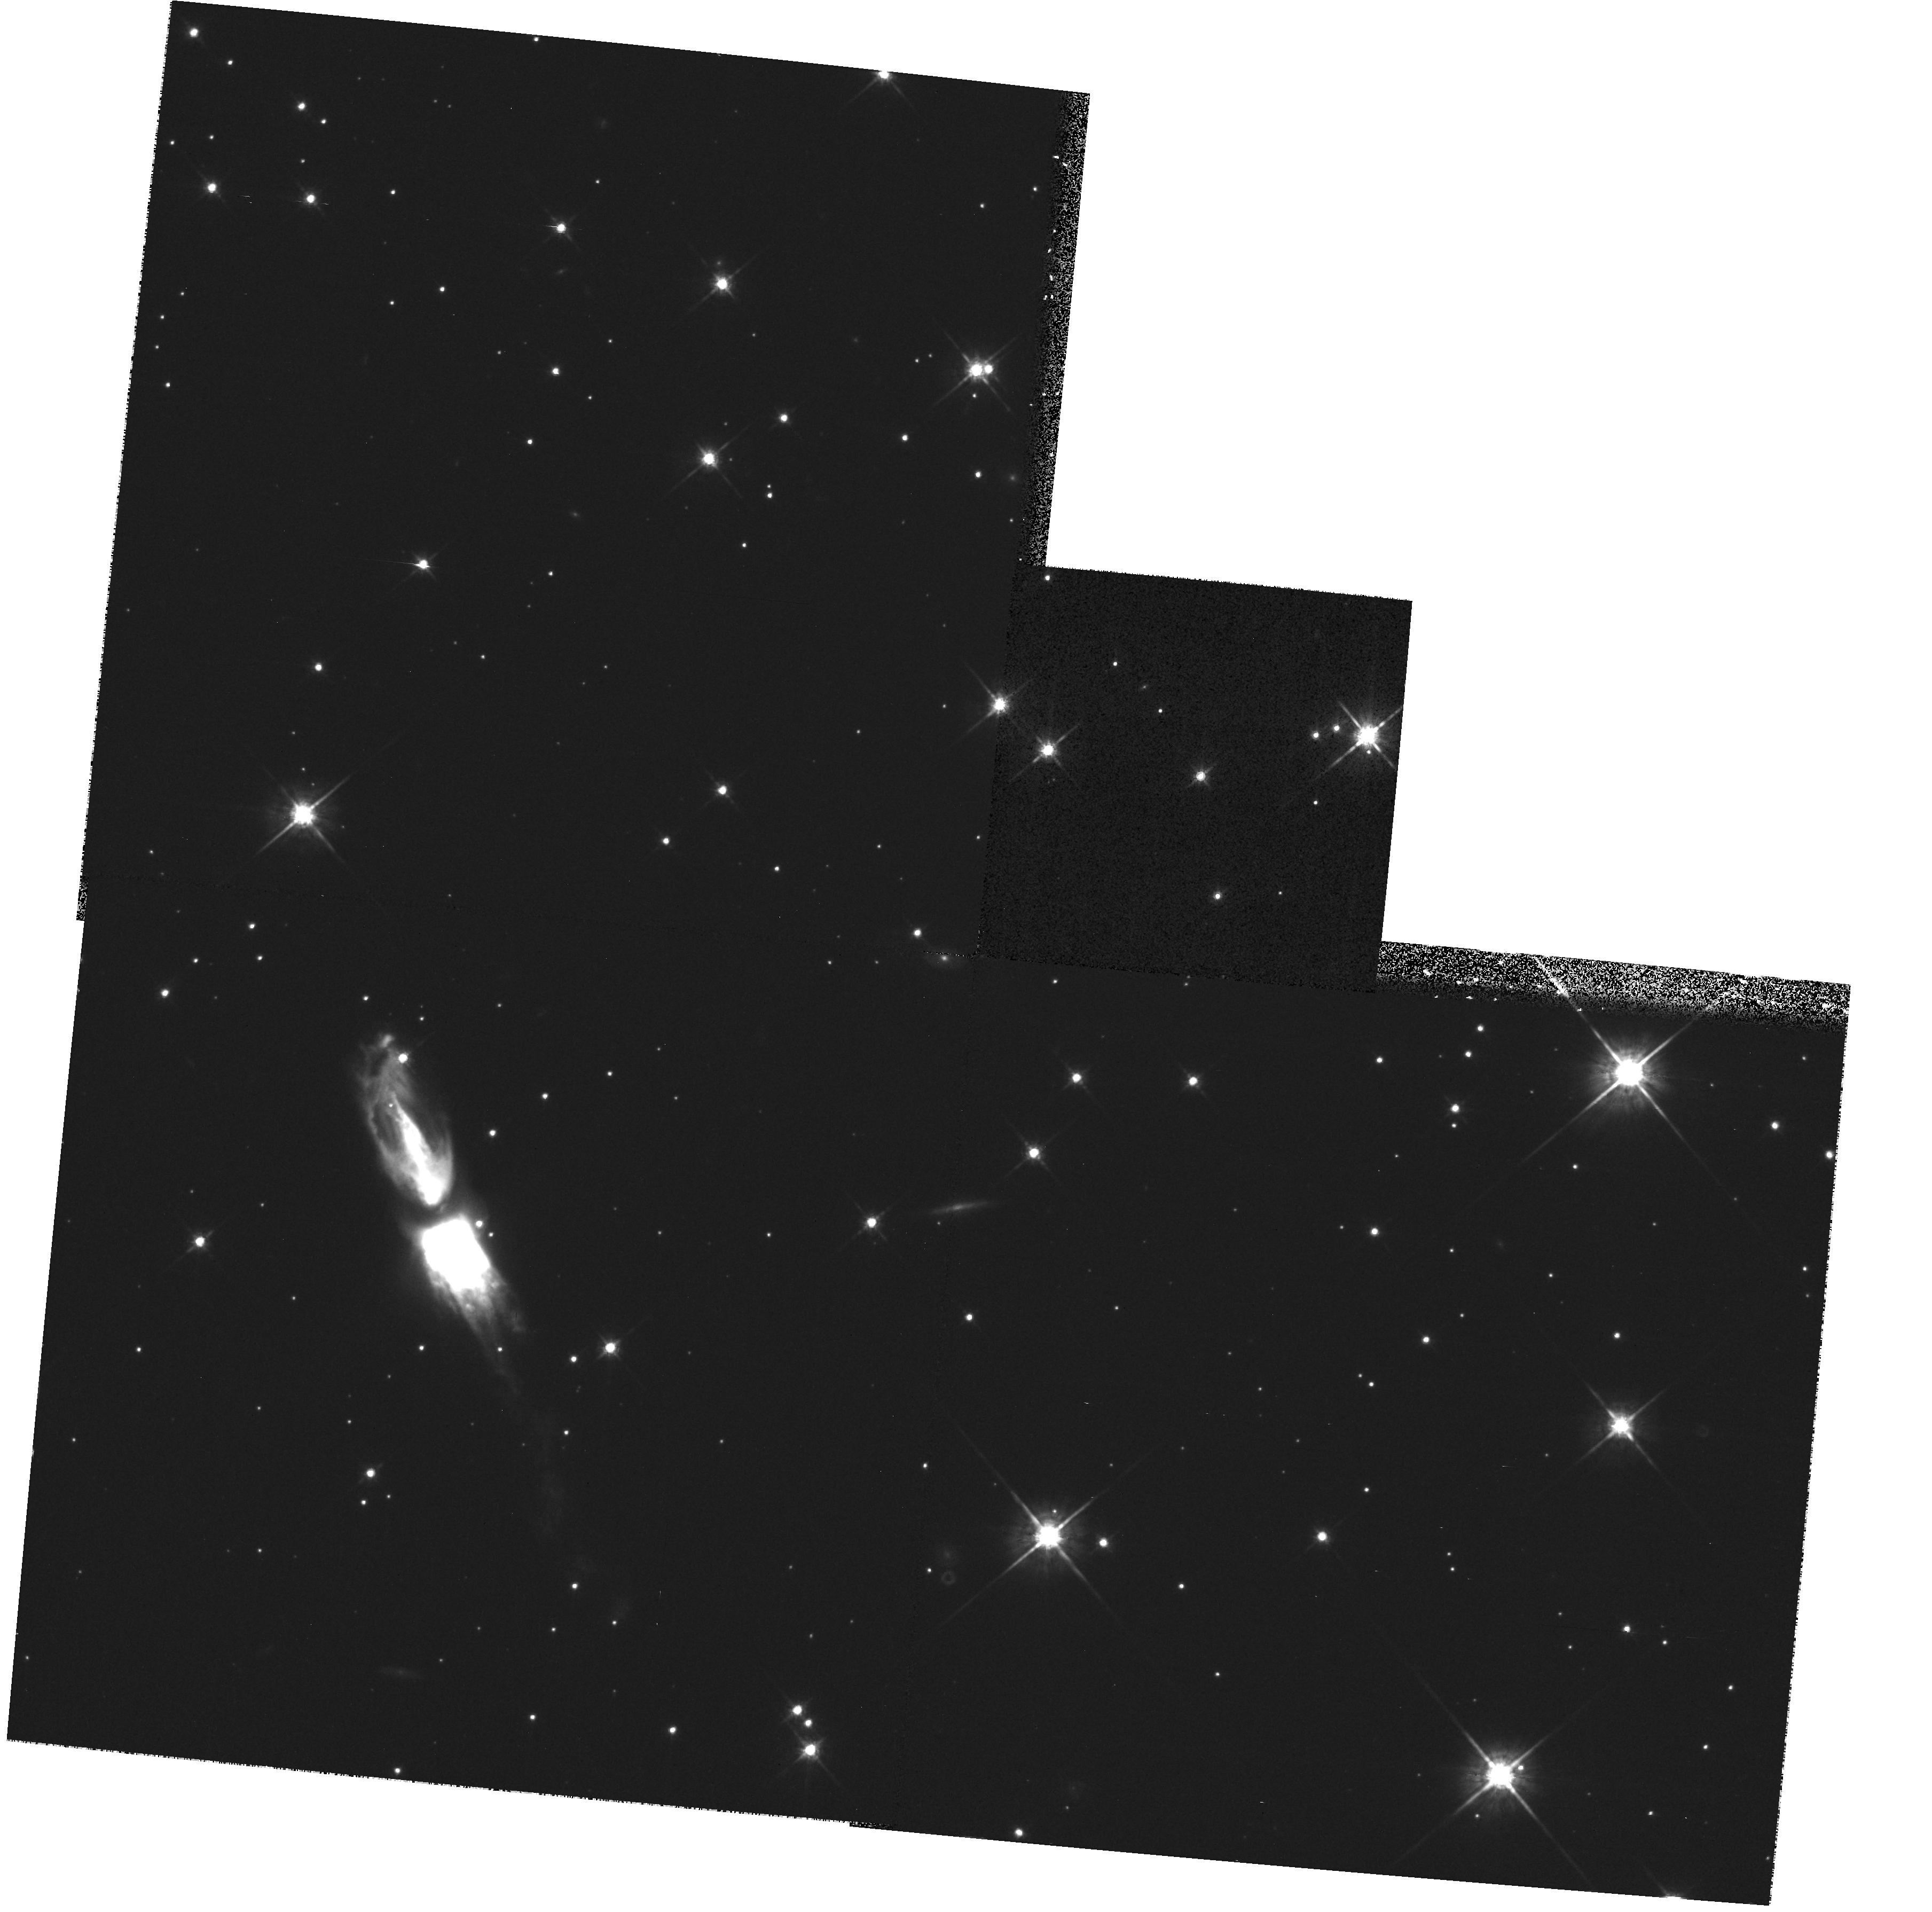
Target: QXPUP
Instrument: WFPC2/PC
Filter: F791W
Exposure: 15 min
Observation ID: hst_8326_51_wfpc2_pc_f791w_u5h051

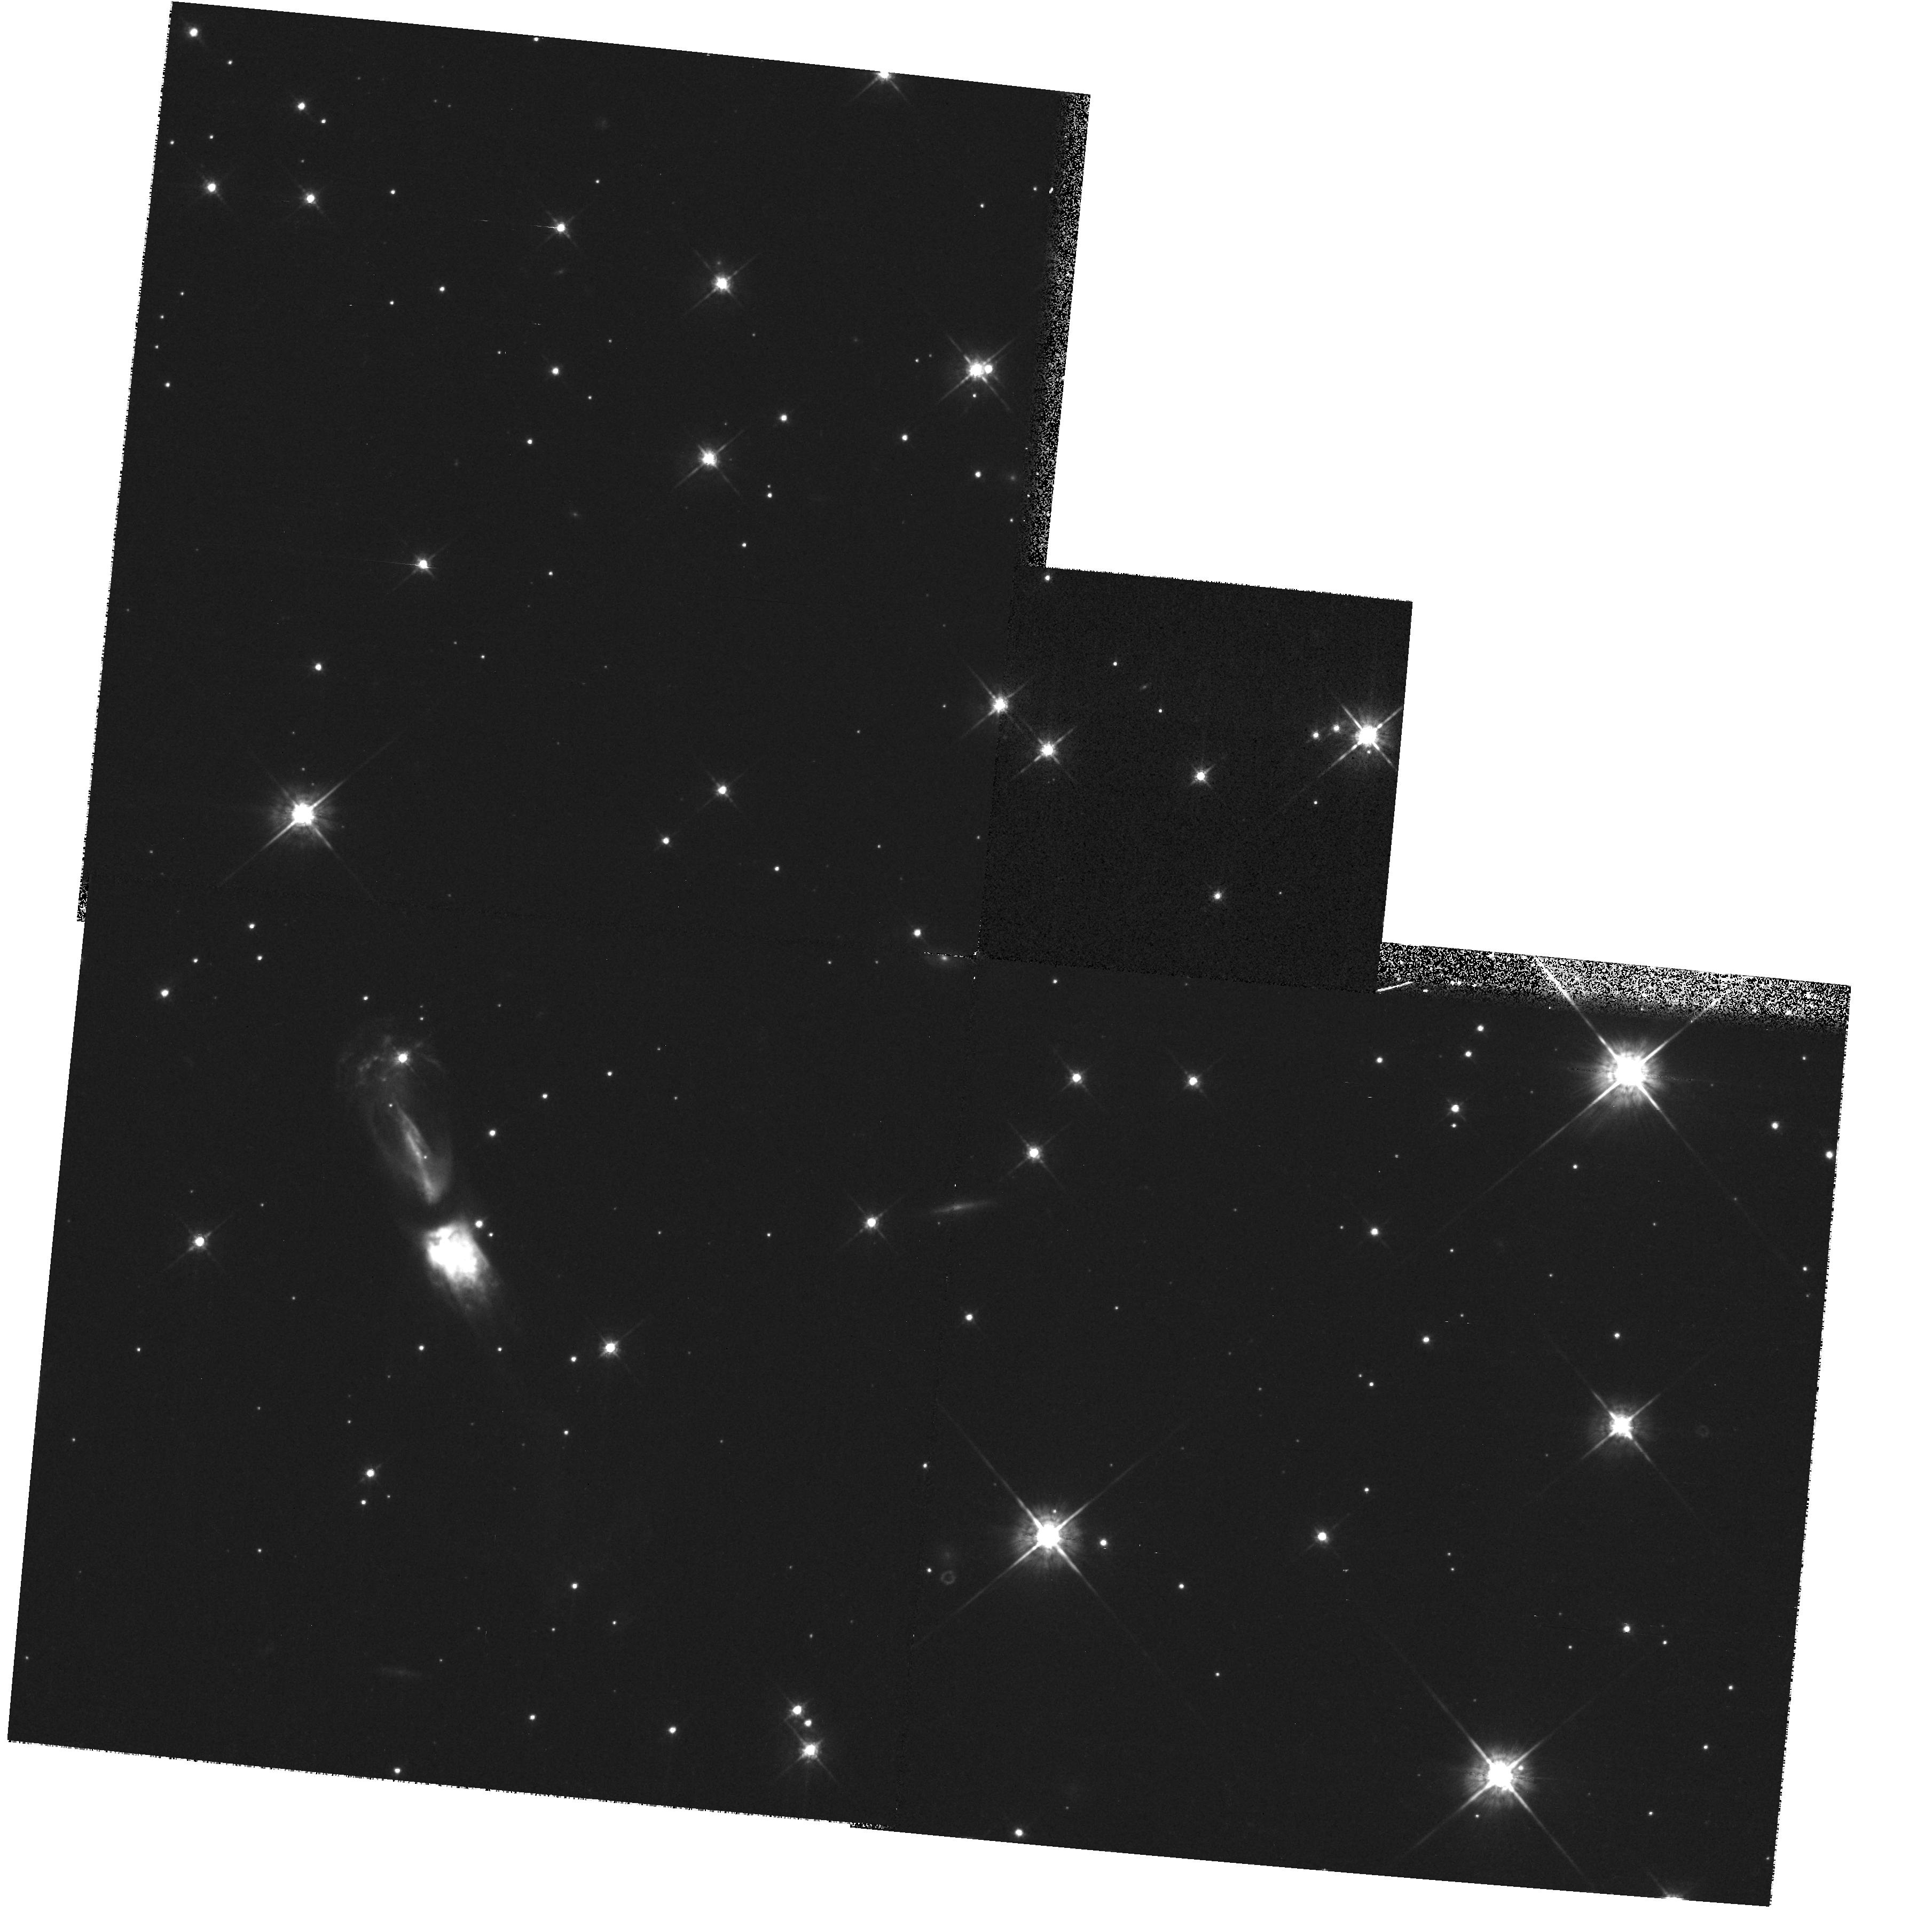
Target: QXPUP
Instrument: WFPC2/PC
Filter: F675W
Exposure: 15 min
Observation ID: hst_8326_51_wfpc2_pc_f675w_u5h051

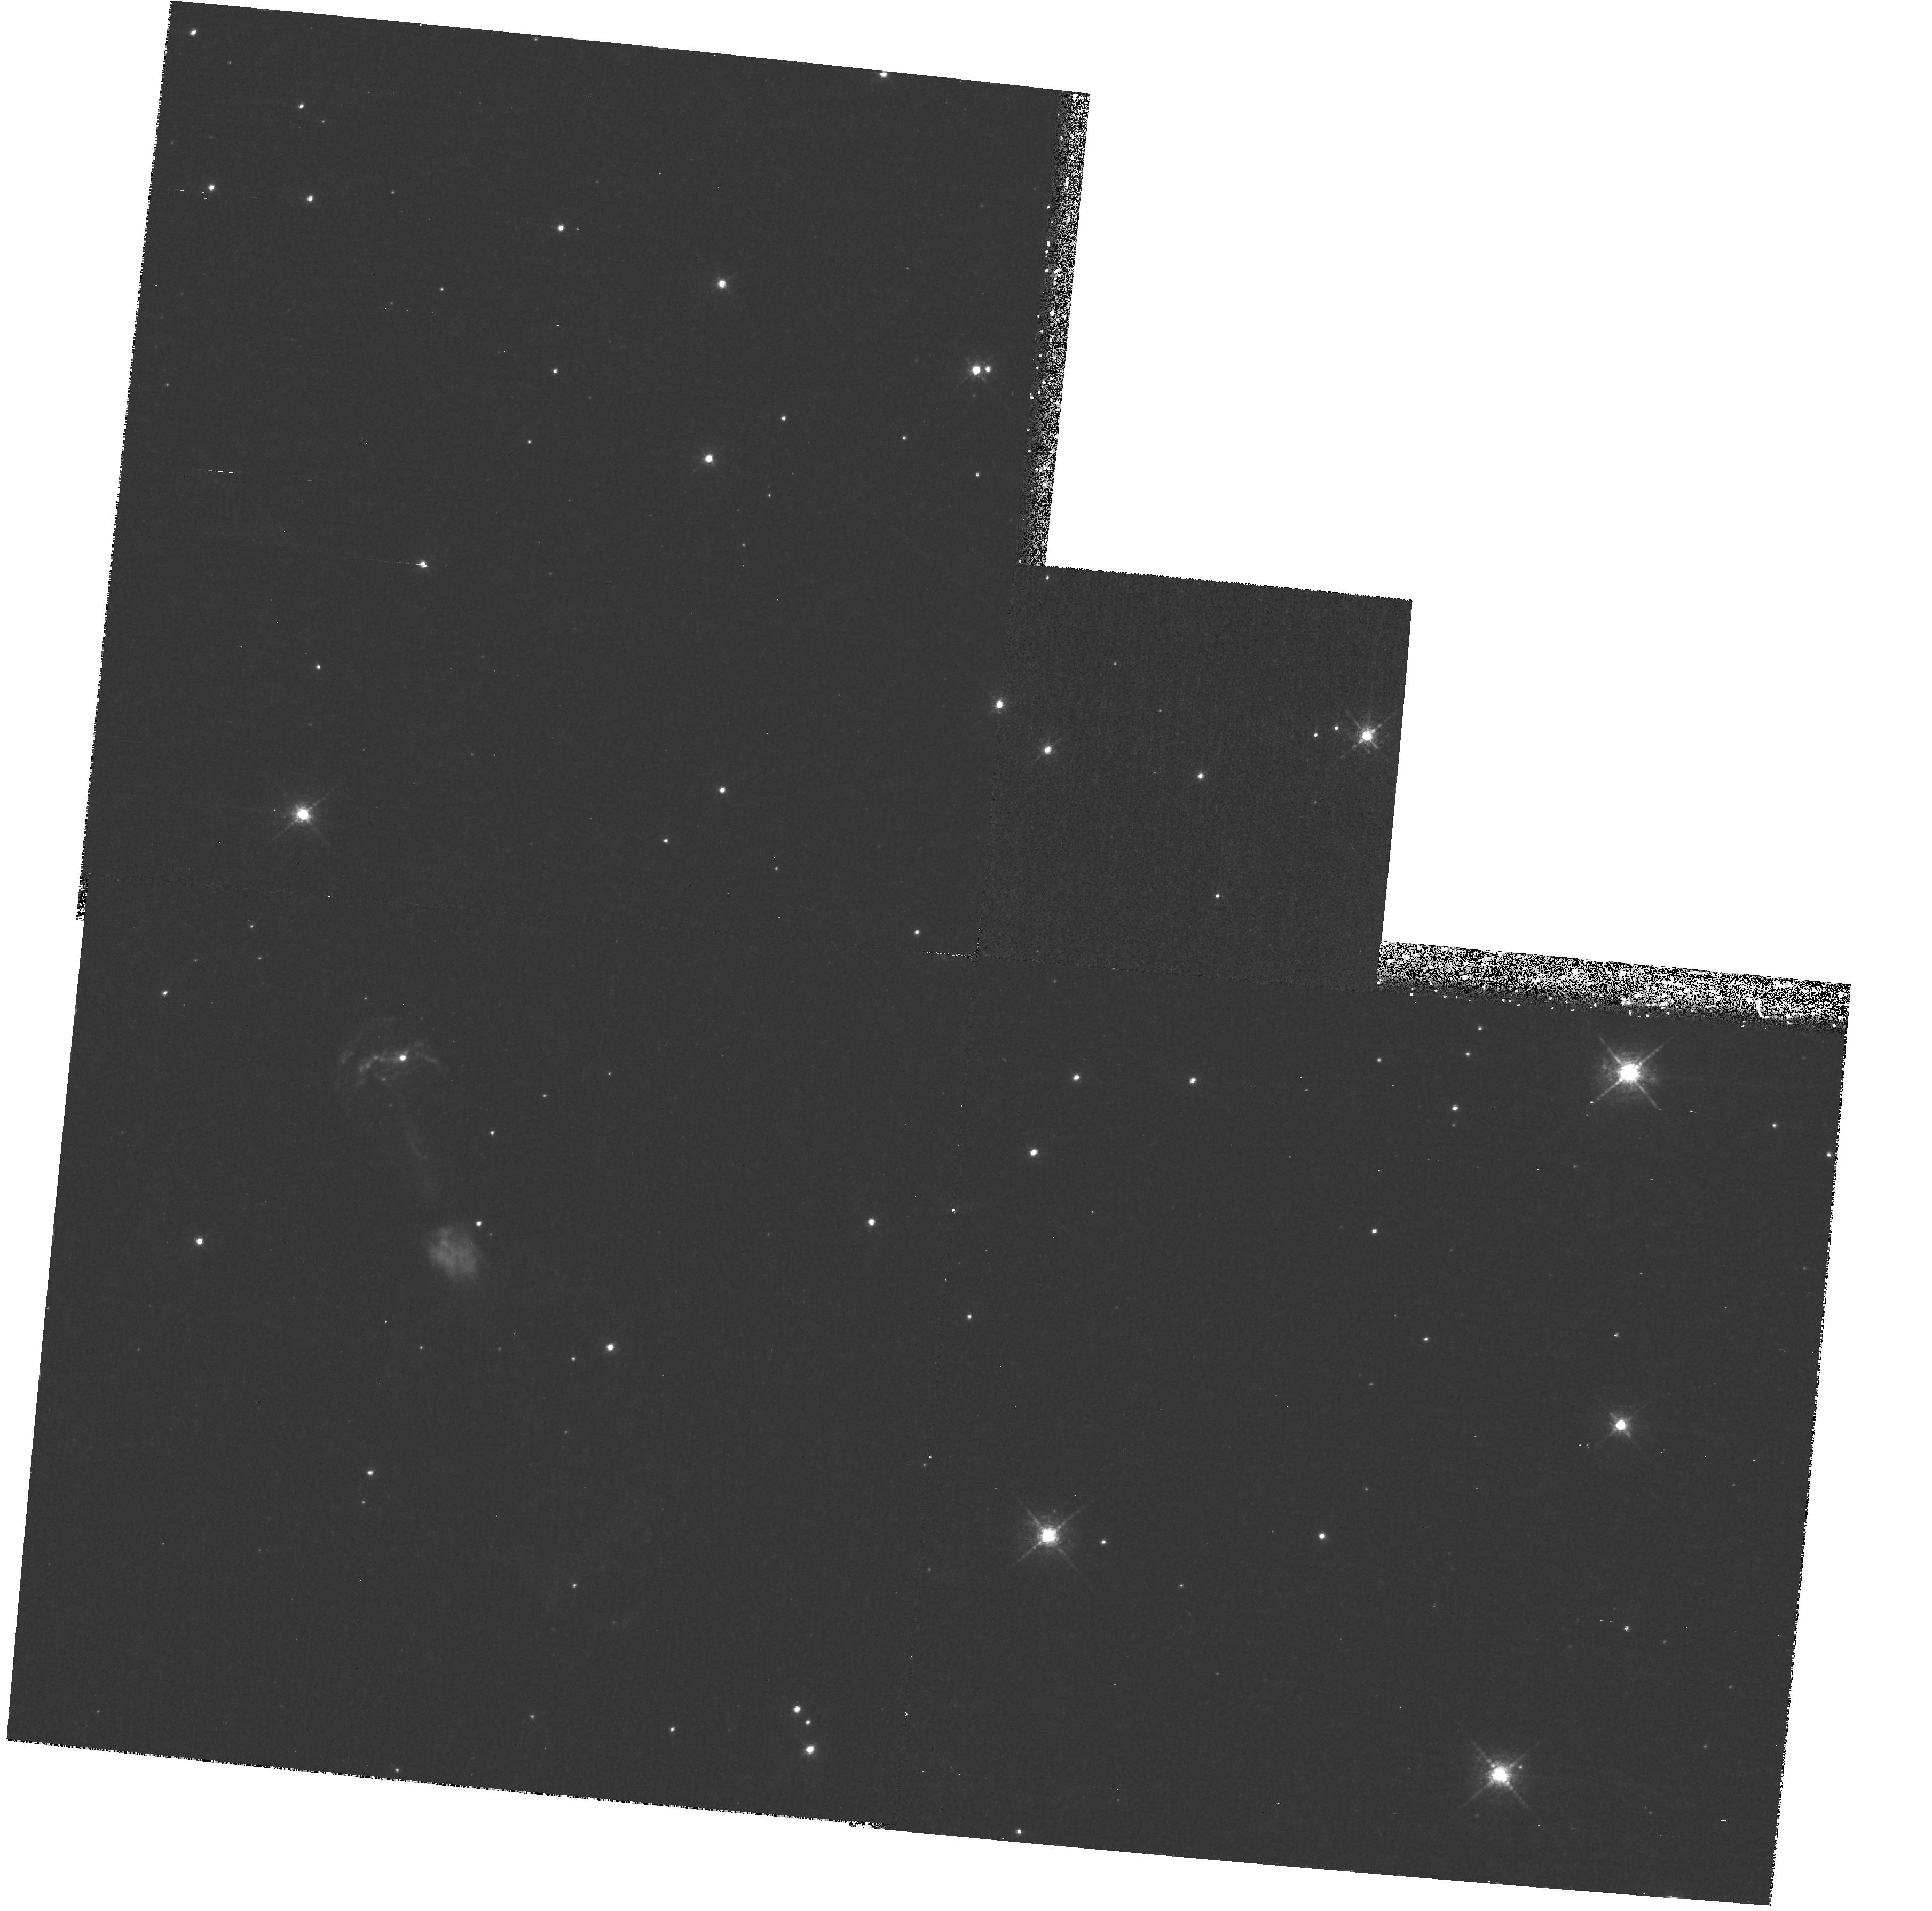
Target: QXPUP
Instrument: WFPC2/PC
Filter: F658N
Exposure: 1.3 h
Observation ID: hst_8326_52_wfpc2_pc_f658n_u5h052

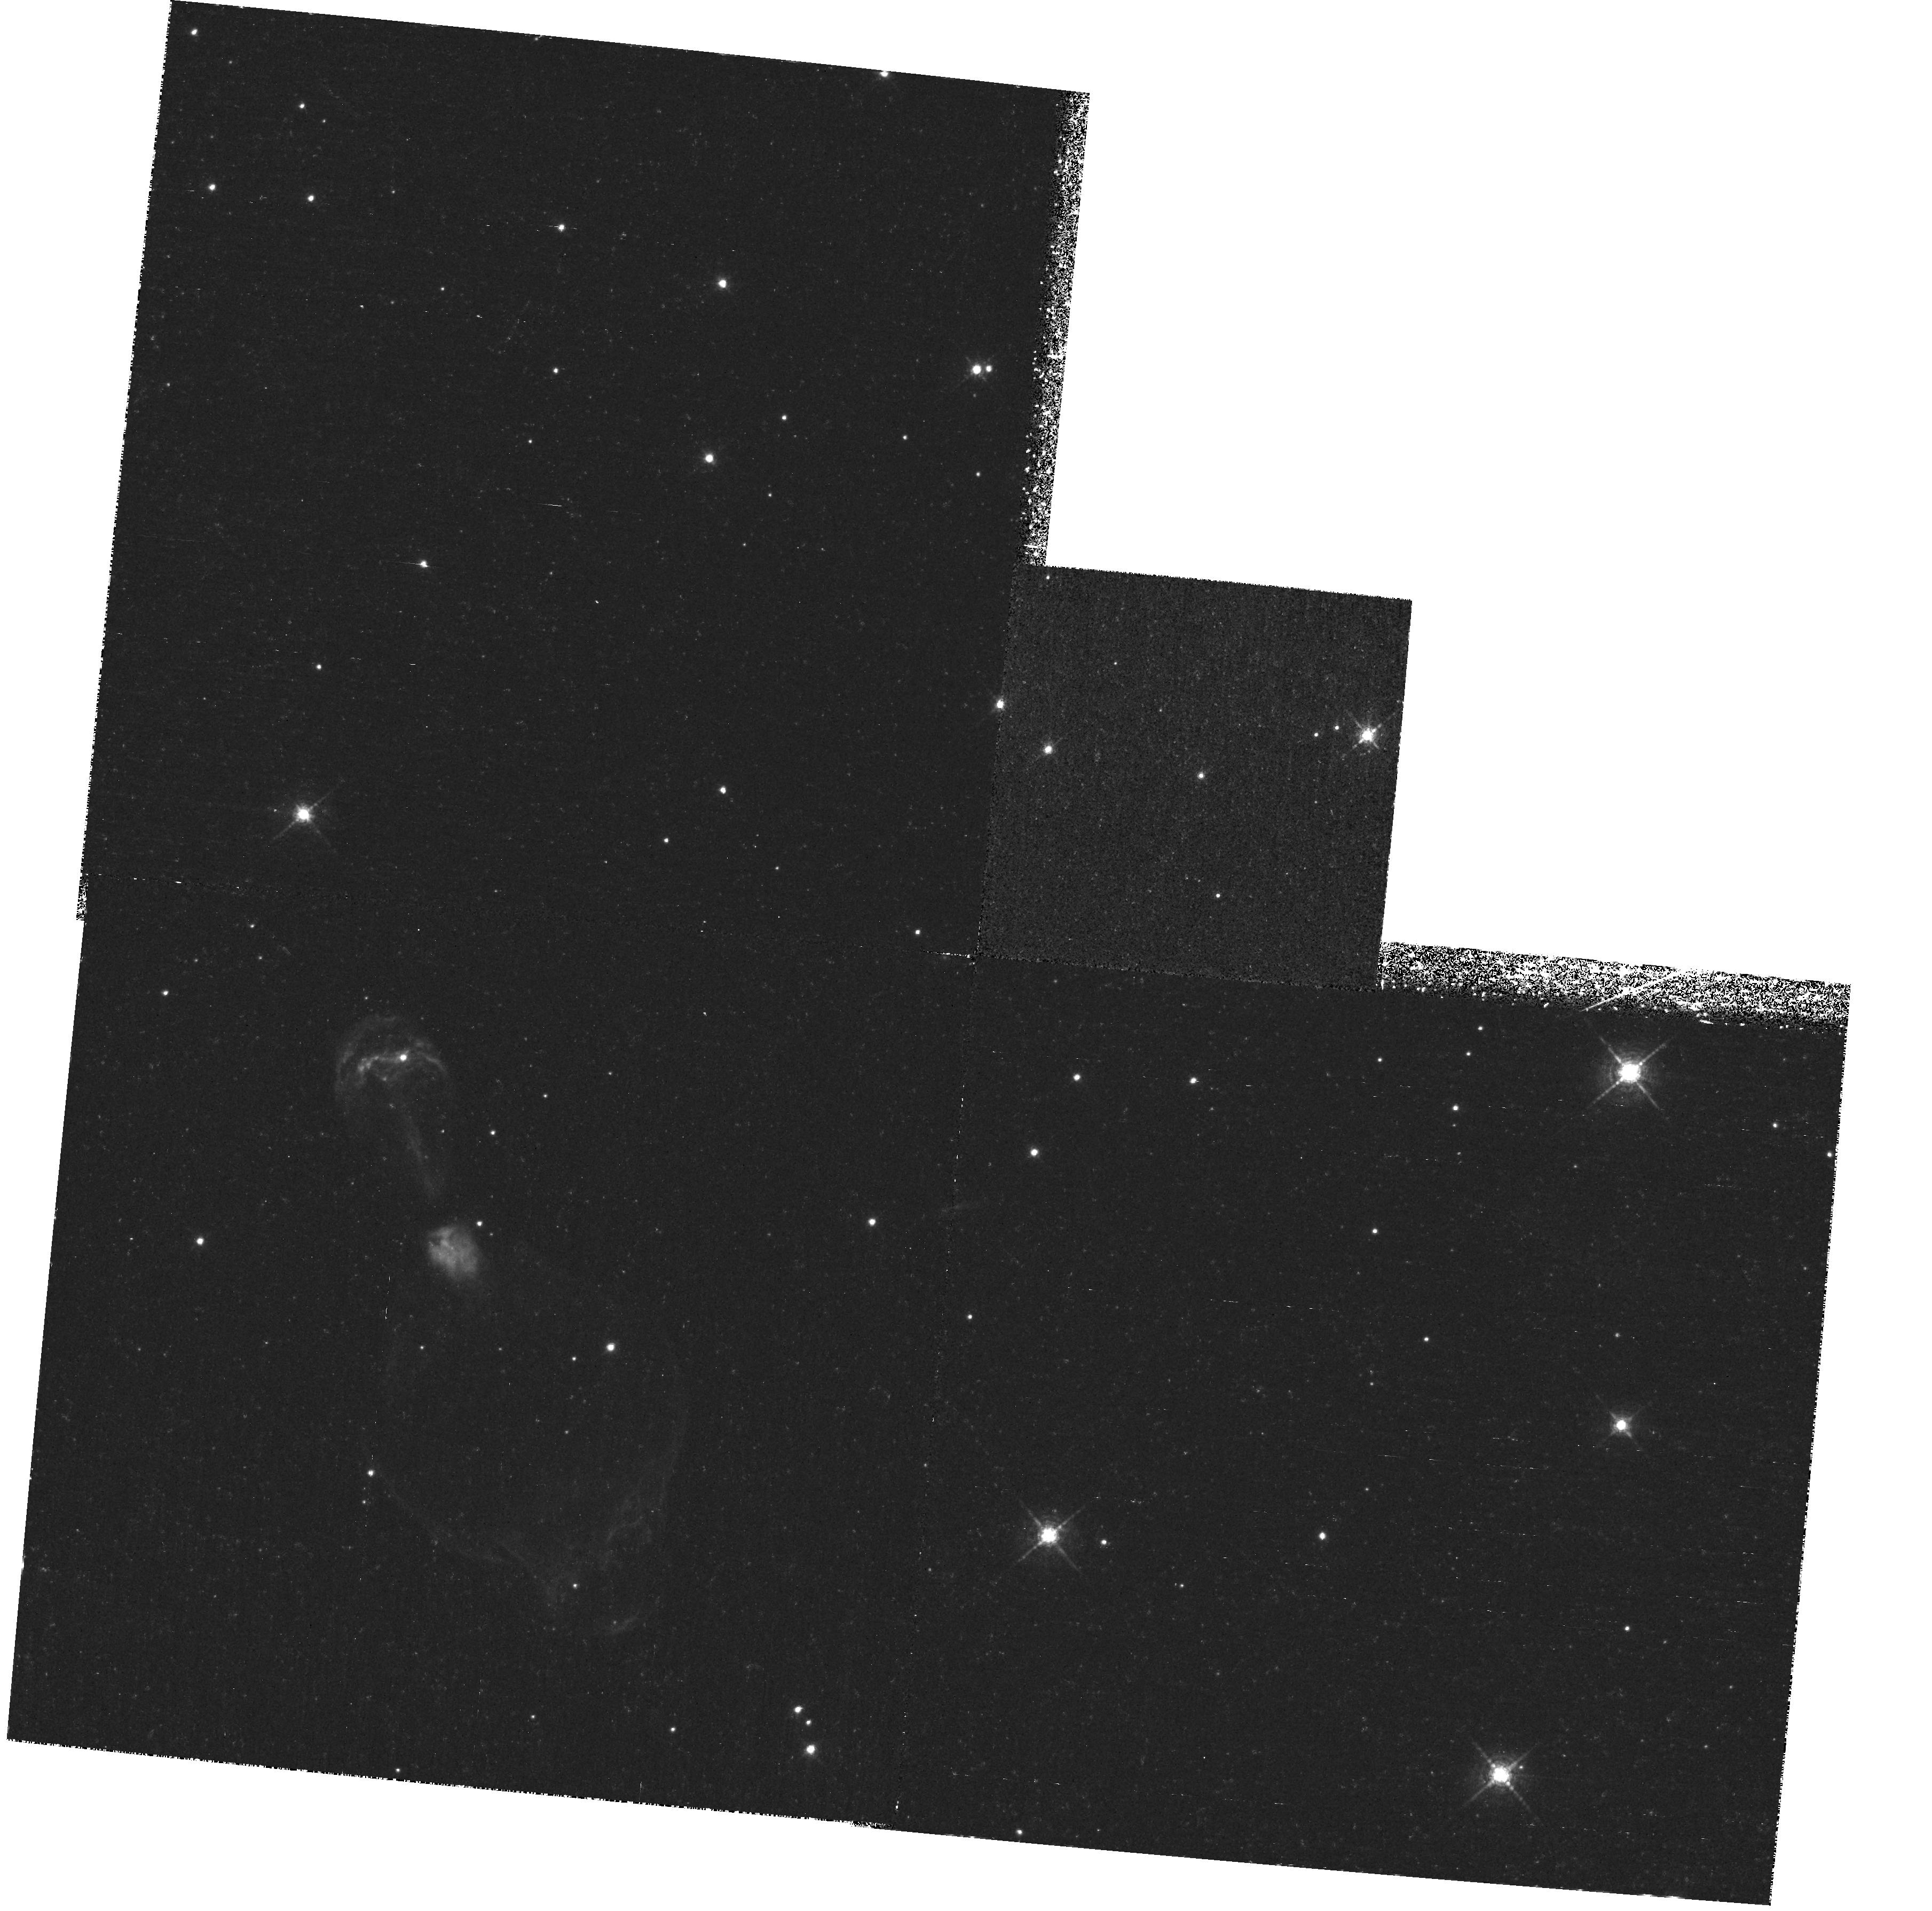
Target: QXPUP
Instrument: WFPC2/PC
Filter: F656N
Exposure: 2.1 h
Observation ID: hst_8326_50_wfpc2_pc_f656n_u5h050

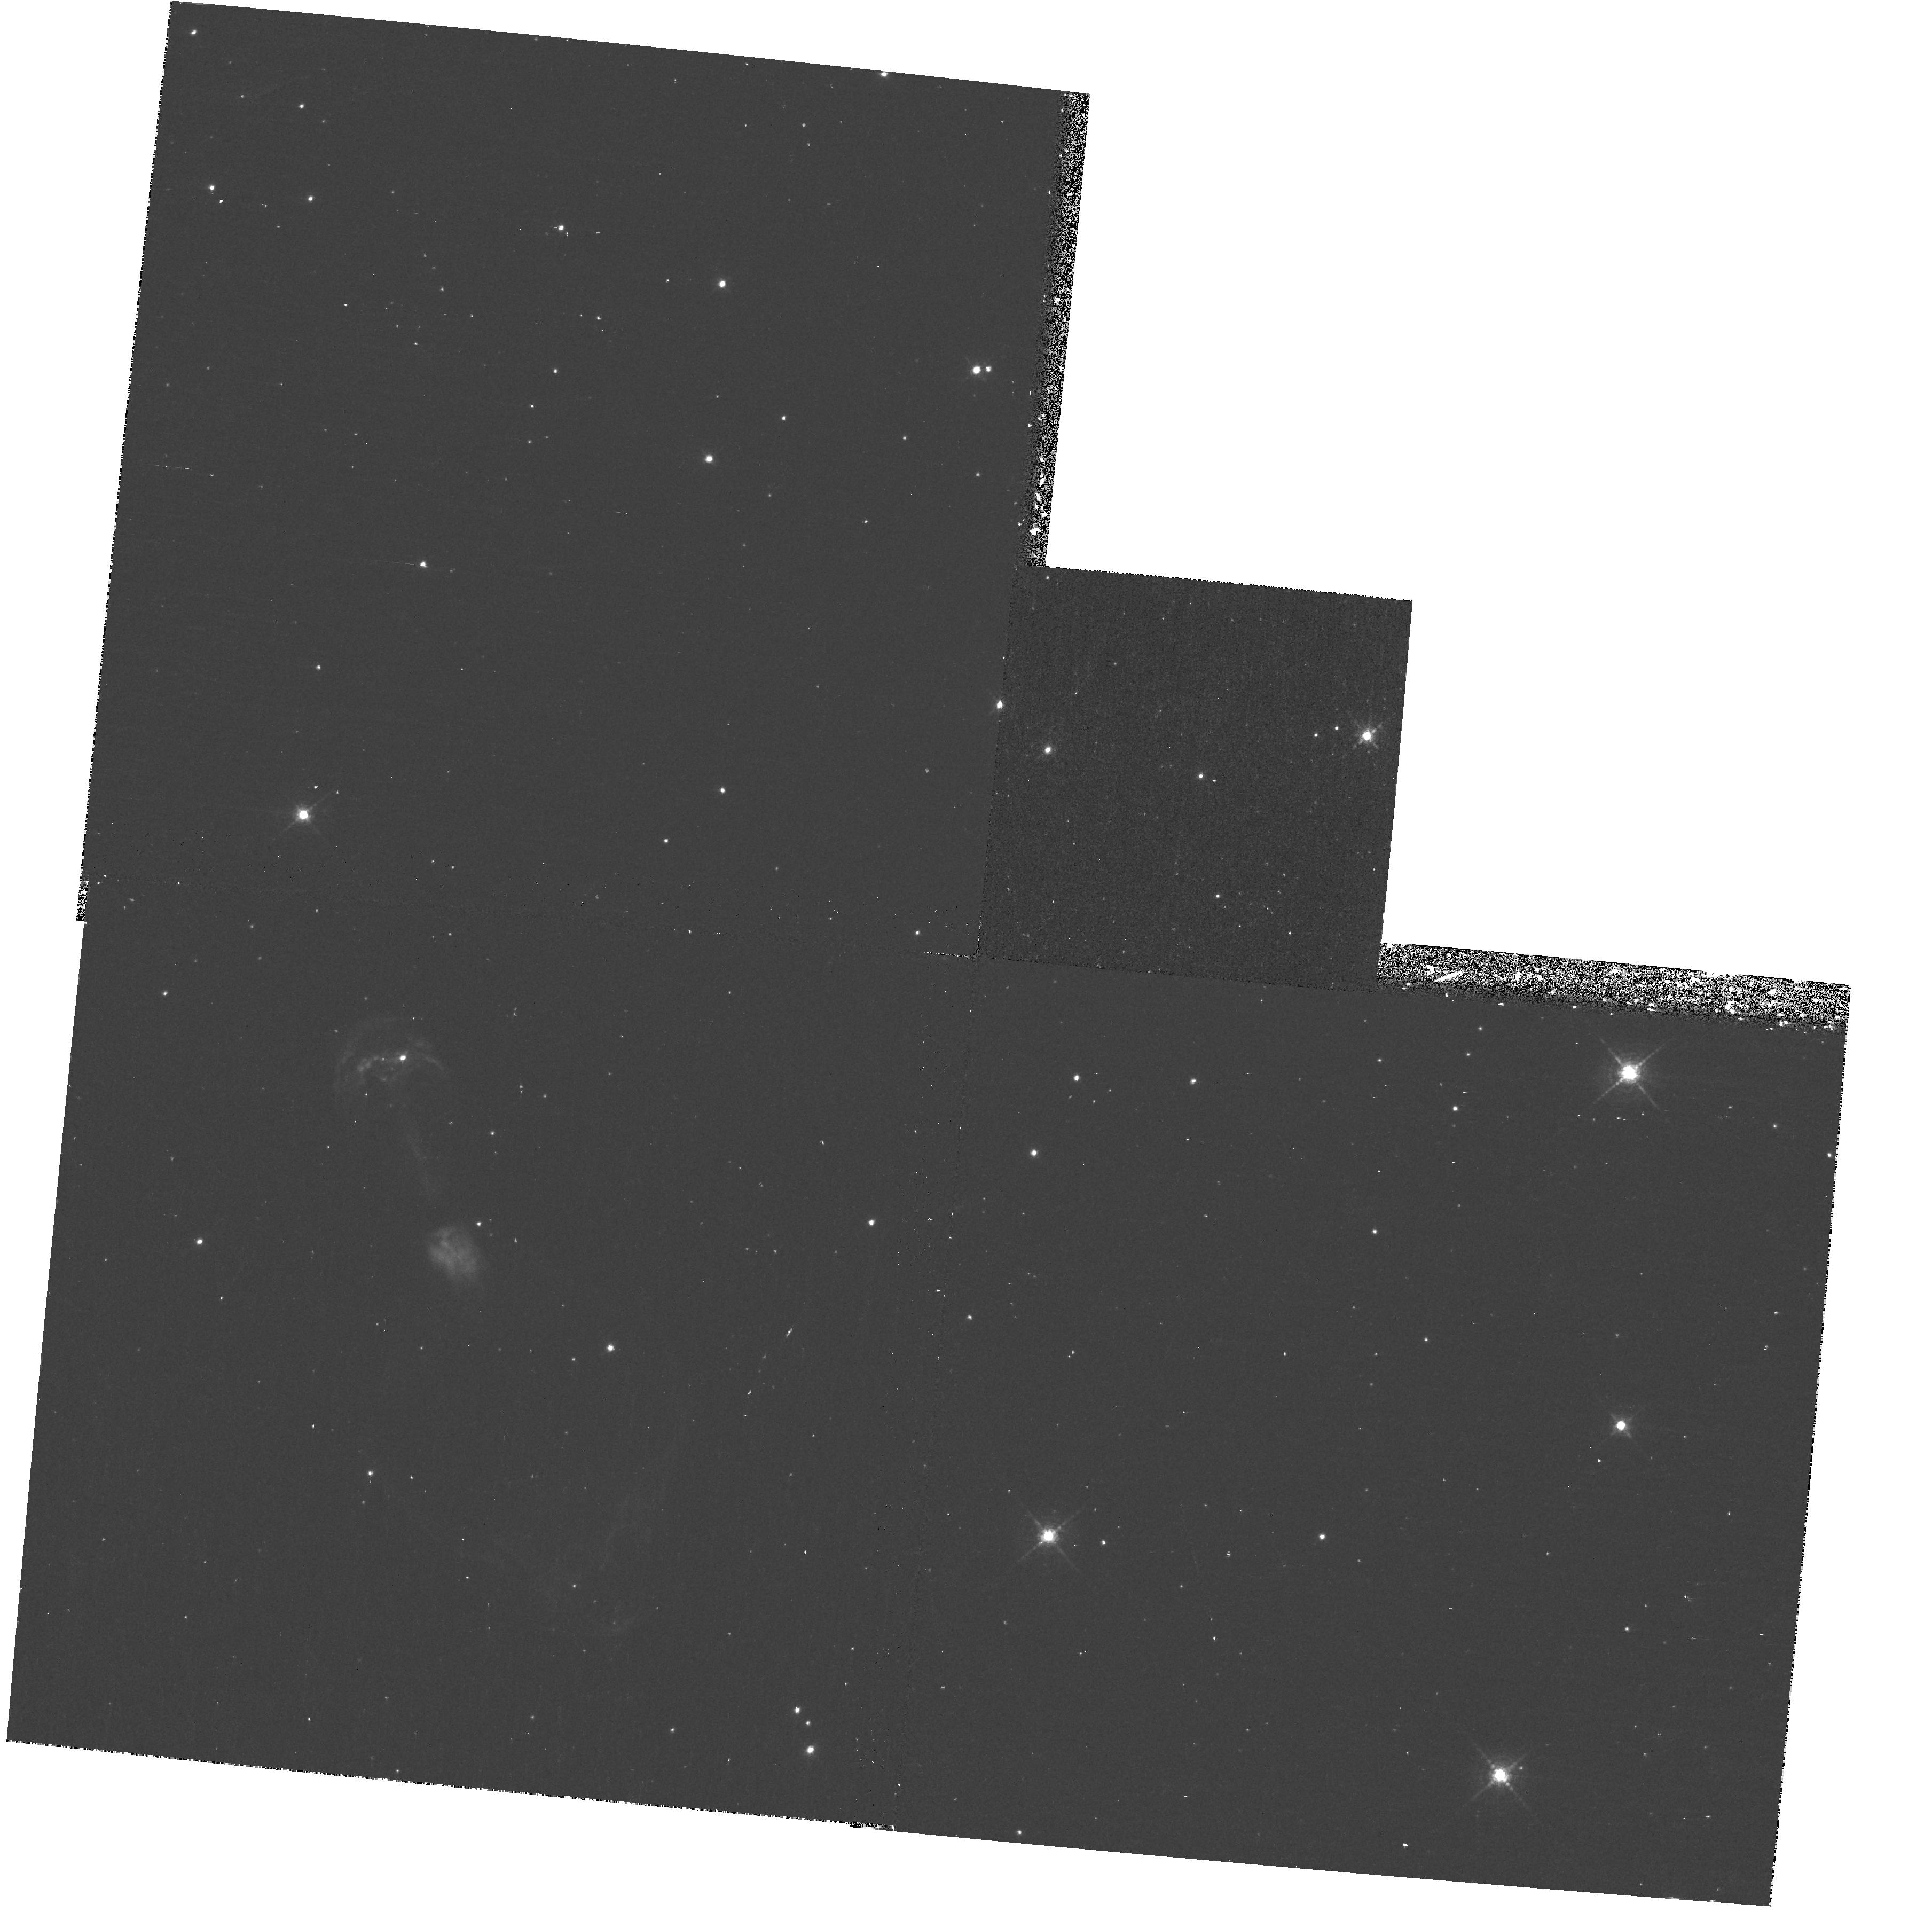
Target: QXPUP
Instrument: WFPC2/PC
Filter: F656N
Exposure: 42 min
Observation ID: hst_8326_51_wfpc2_pc_f656n_u5h051

Colliding stellar winds and proto- planetary dynamics: WFPC2 imaging of OH231.8+4.2 (PI: Bujarrabal, Valentin)

The interaction between a fast post-AGB collimated wind and a slowly expanding, dense AGB wind is believed to be the dominant dynamical effect in the evolution of protoplanetary nebulae (PPNe) and the shaping of planetary nebulae. We are carrying out a multi-wavelength study of the protoplanetary nebula OH231.8+4.2. Our interferometric mapping of mm-wave molecular lines in OH231.8+4.2 shows the presence of a massive molecular envelope, to which a large amount of momentum has recently been transferred via shock interaction. Long-slit optical spectroscopy reveals the overall kinematics of the shocked high-excitation gas, showing a strong axial gradient superimposed on bubble-like expansion. OH231.8+4.2 is the only PPN known so far in which the leading bow shock has been detected. Because of the rich structure of the shocks in this source, it is the best candidate to study protoplanetary dynamics, but the different components are still poorly resolved in present observations. W e propose to use HST/WFPC2 to imag e with high angular resolution the atomic line emission from the gas component excited by shocks in OH231.8+4.2. These observations will enable an accurate determination of the structure and excitation stratification of the shock fronts and, we argue, will lead to major advances in our understanding of the dynamics of colliding stellar winds and their effect on protoplanetary evolution.